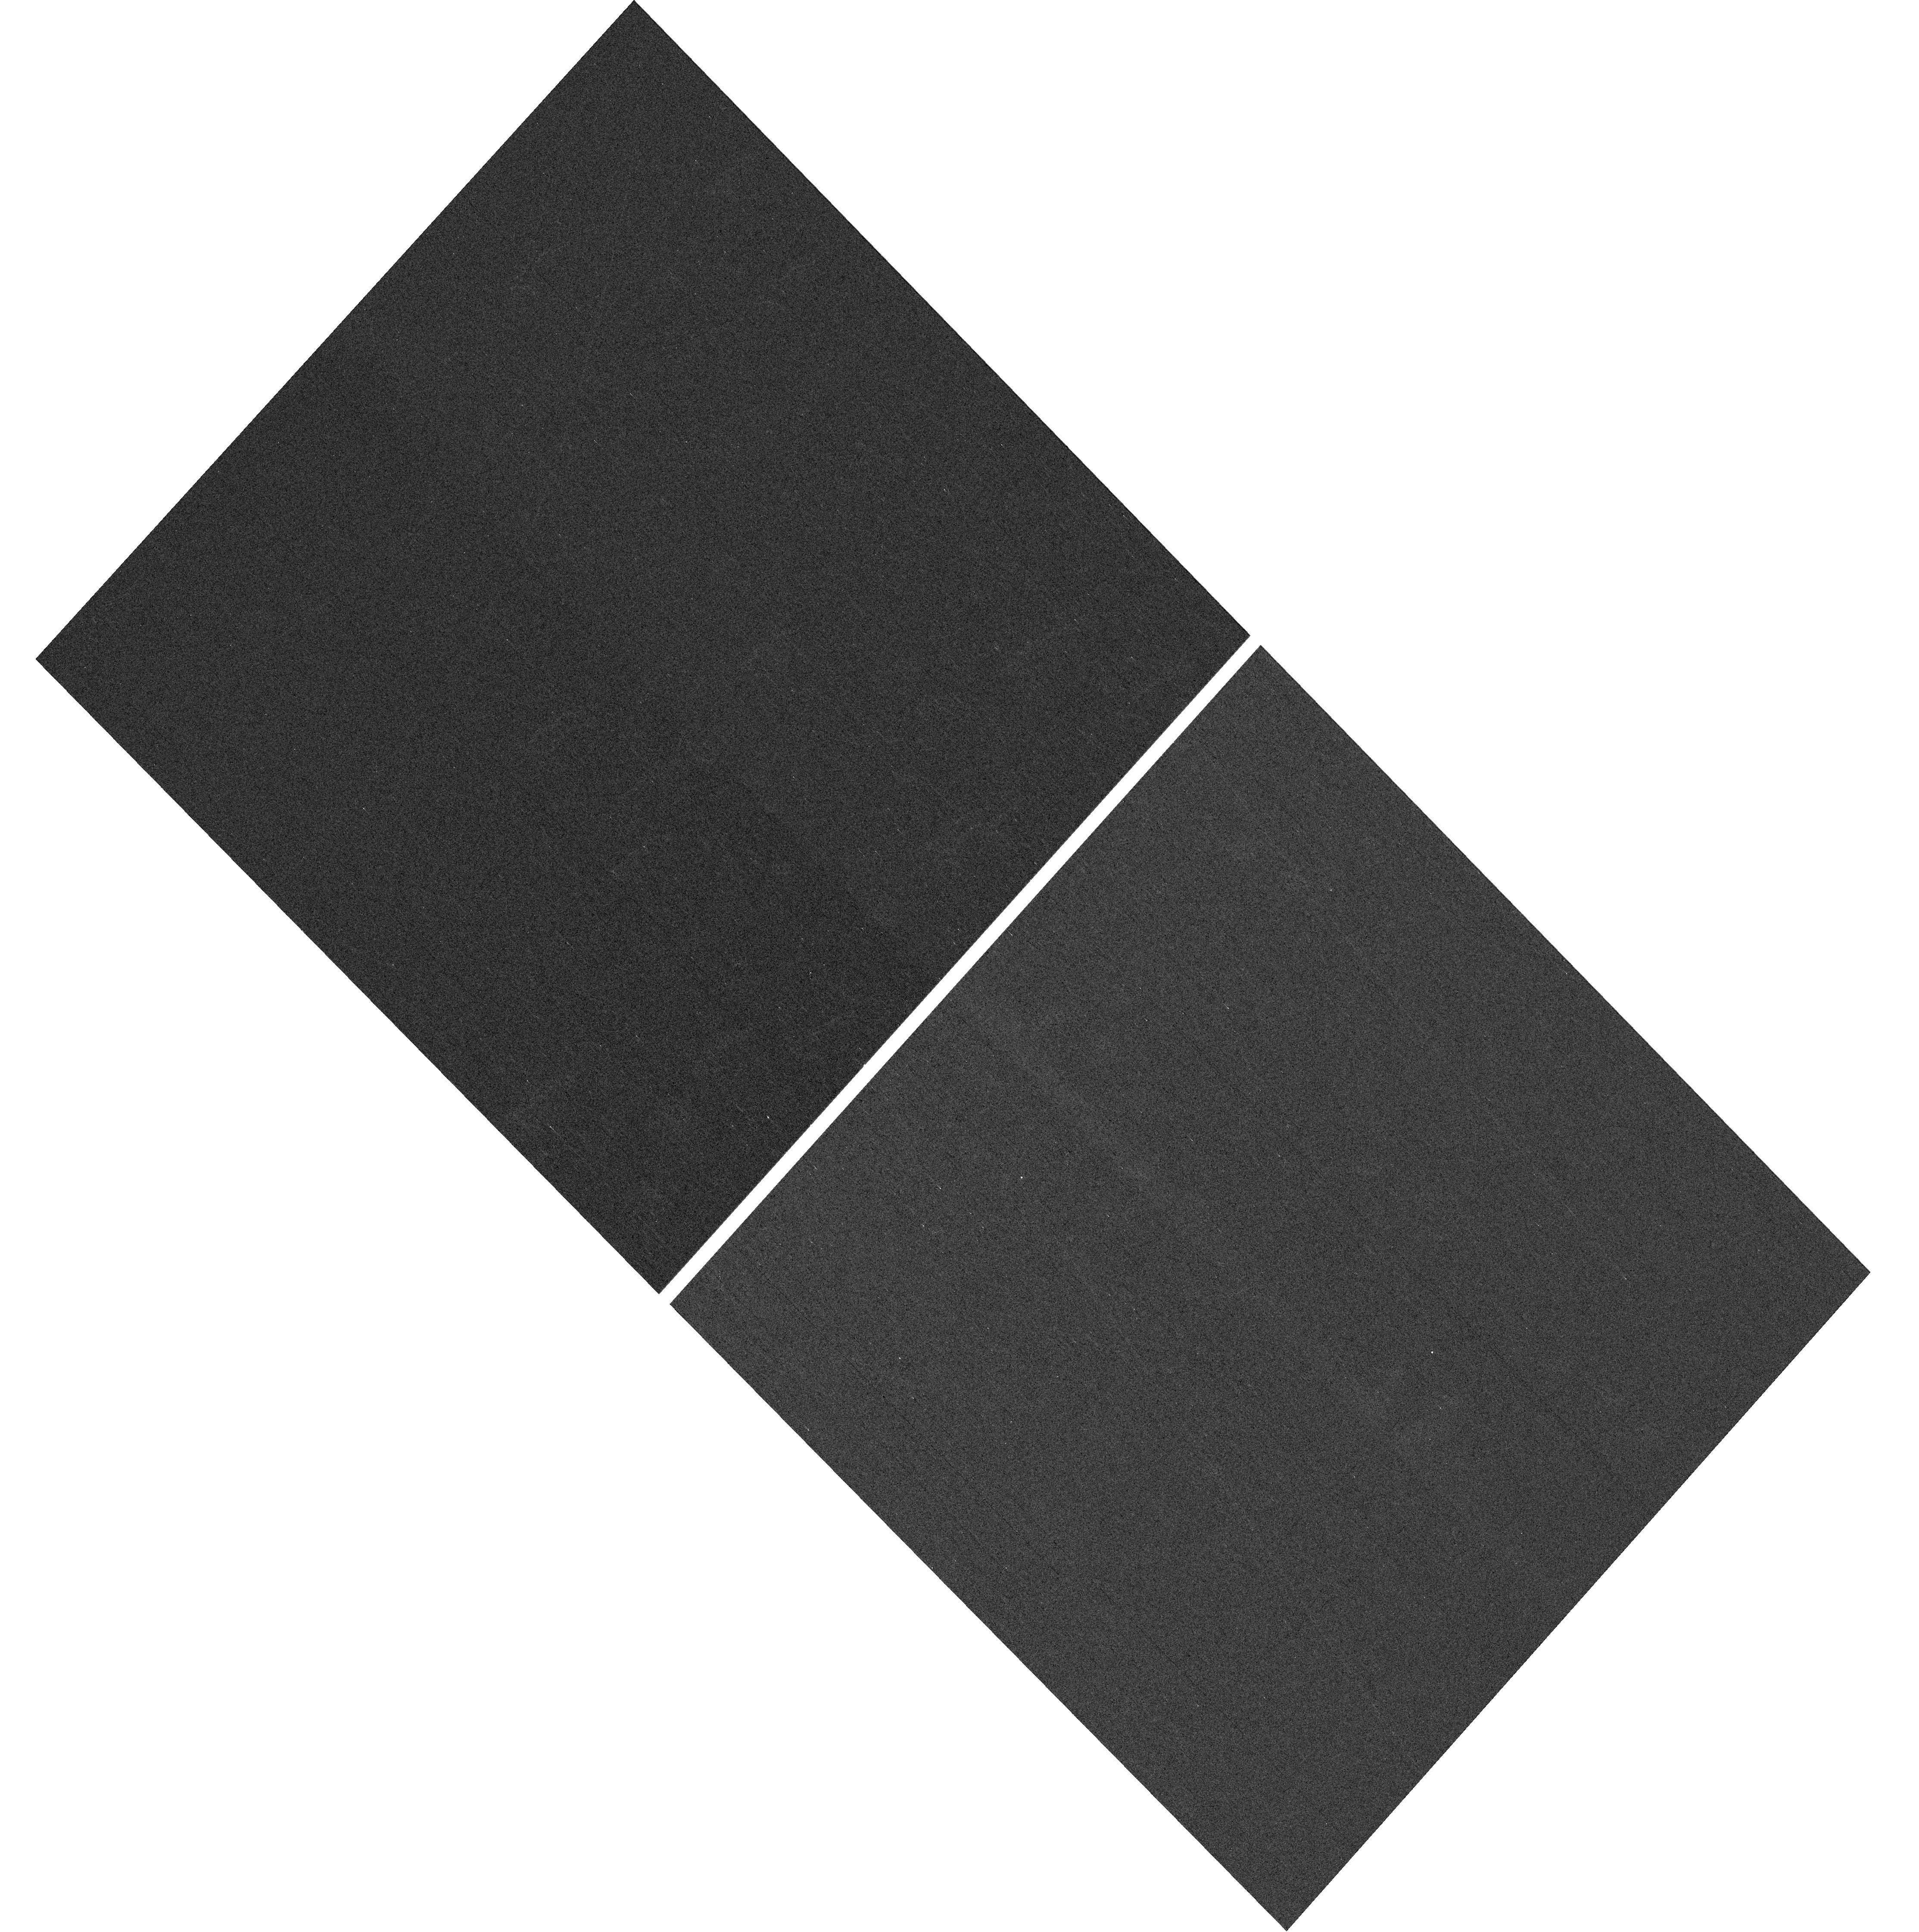
Target: NGC-188-DENSE
Instrument: WFC3/UVIS
Filter: F410M
Exposure: 7 min
Observation ID: hst_17685_03_wfc3_uvis_f410m_ifh703

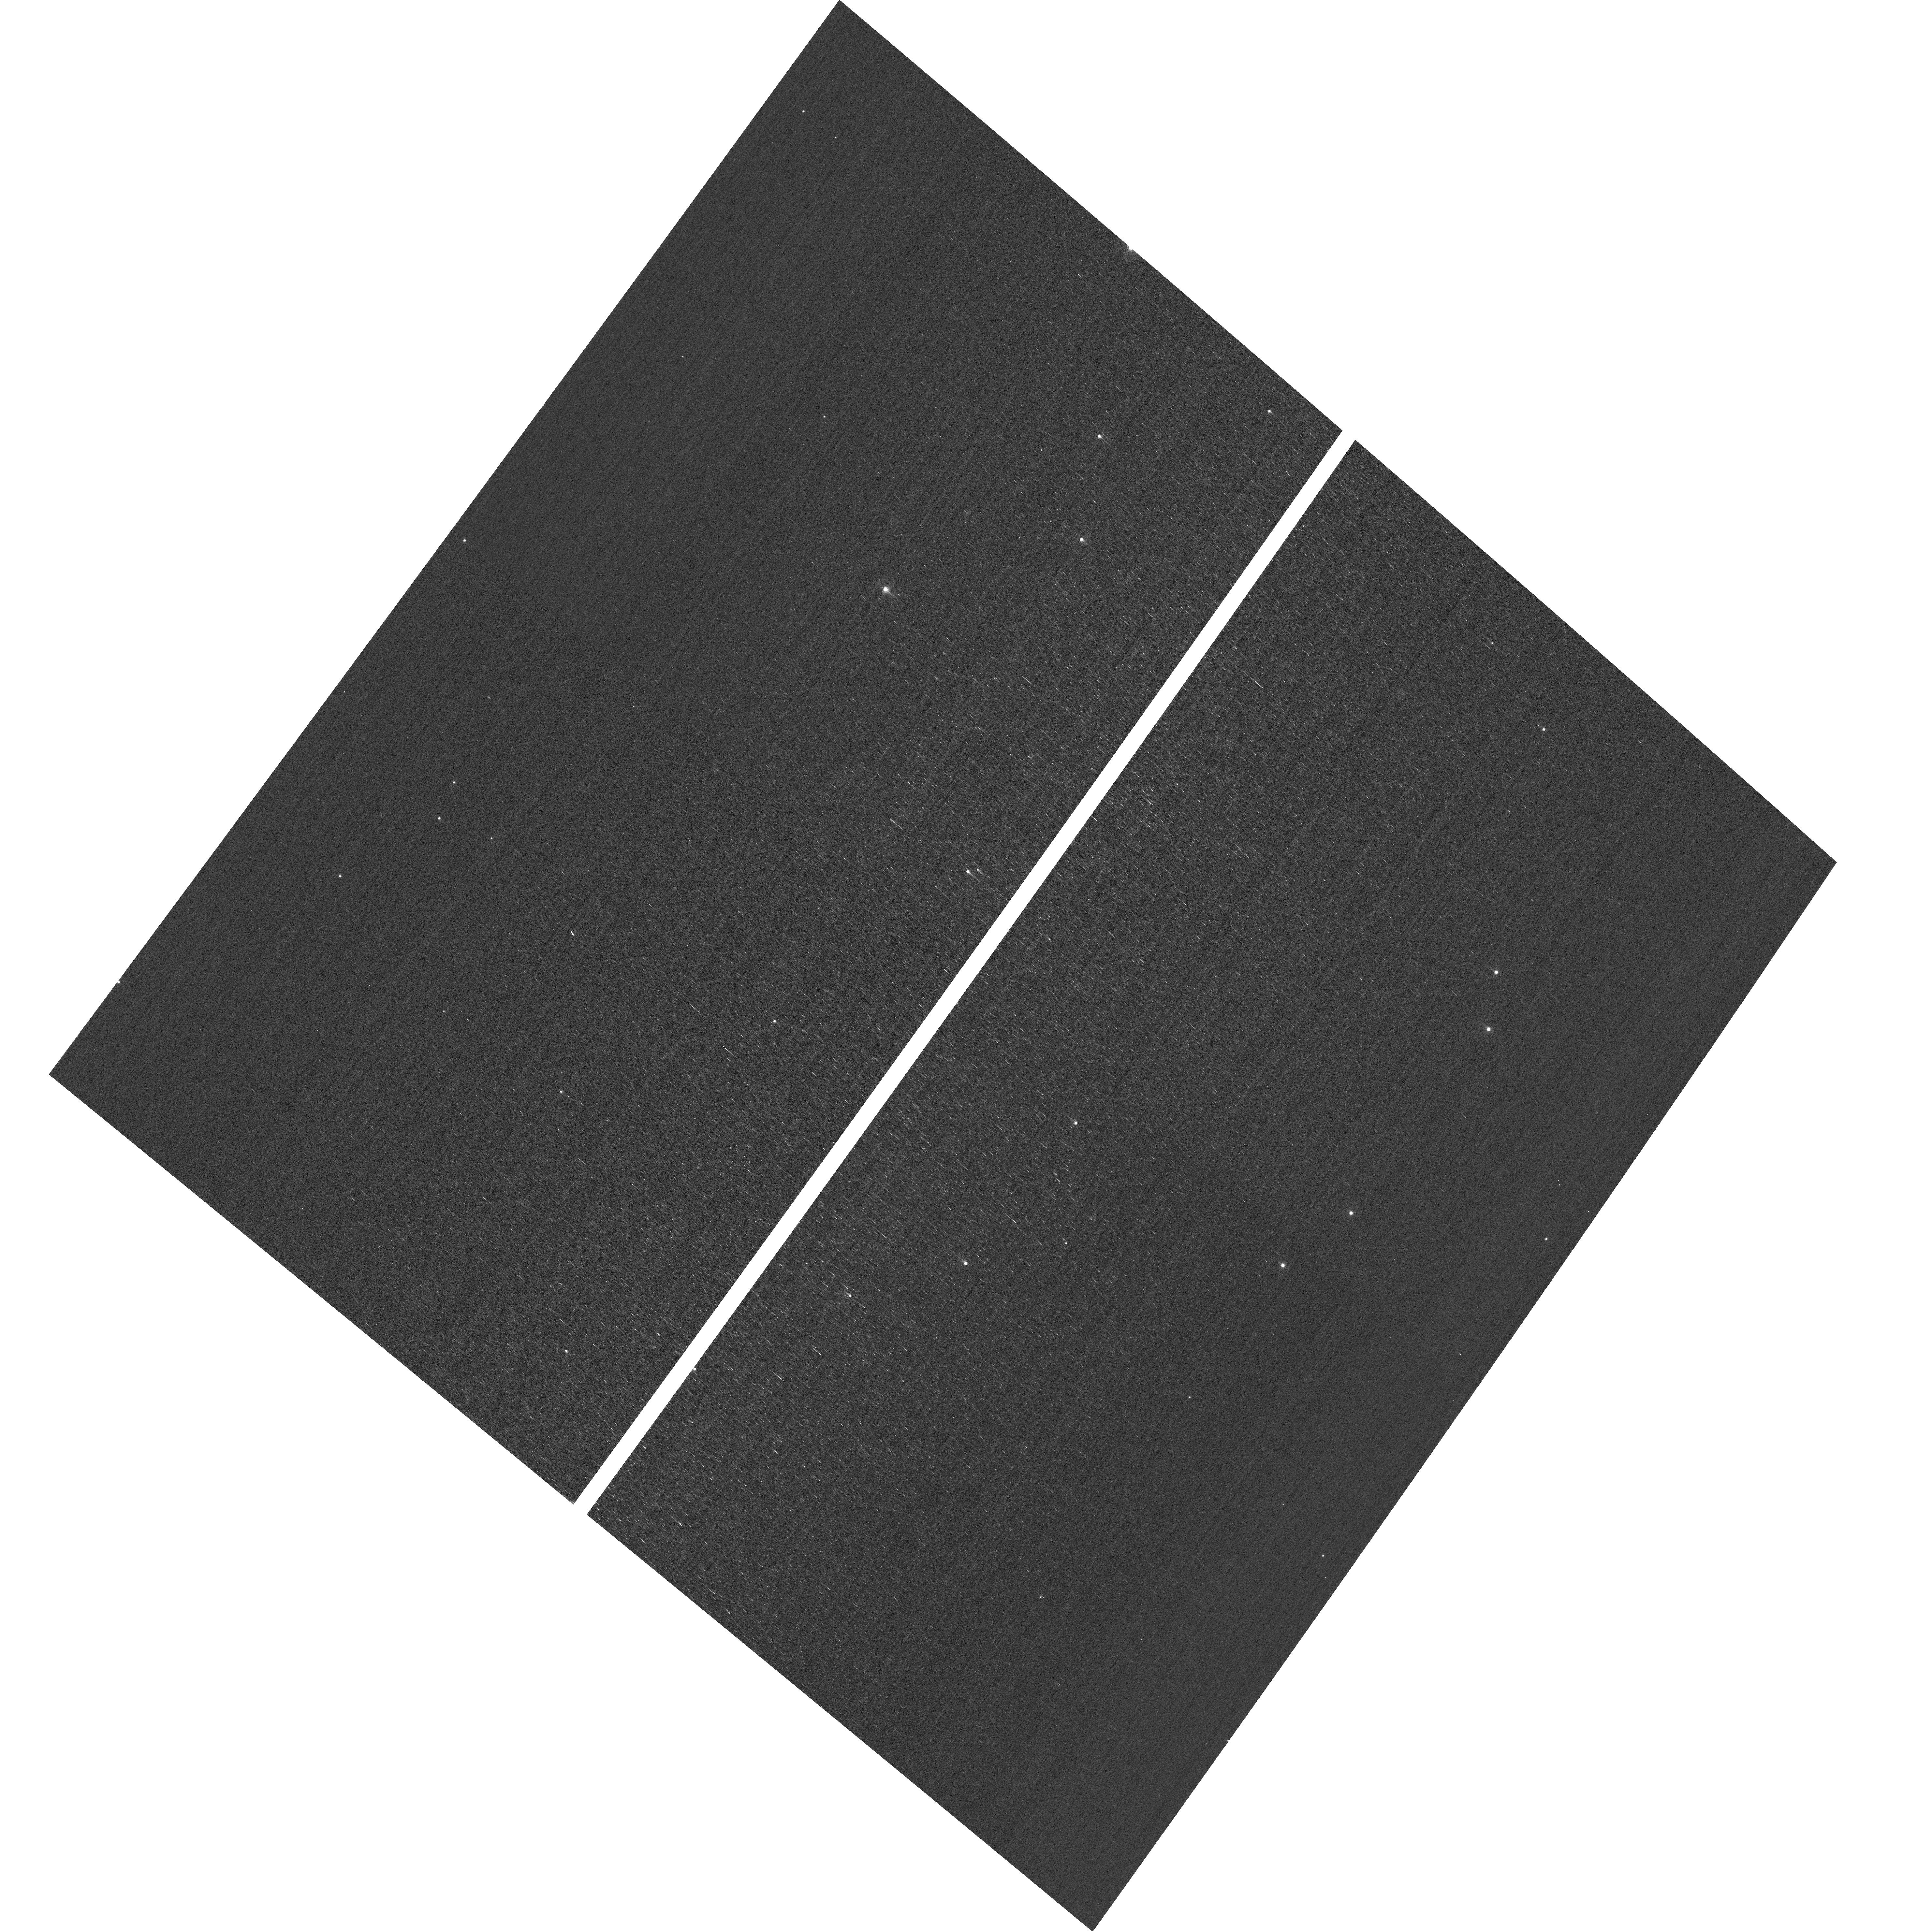
Target: field at RA 13.039°, Dec 85.239°
Instrument: ACS/WFC
Filter: F502N
Exposure: 3 min
Observation ID: hst_17685_51_acs_wfc_f502n_jfh751

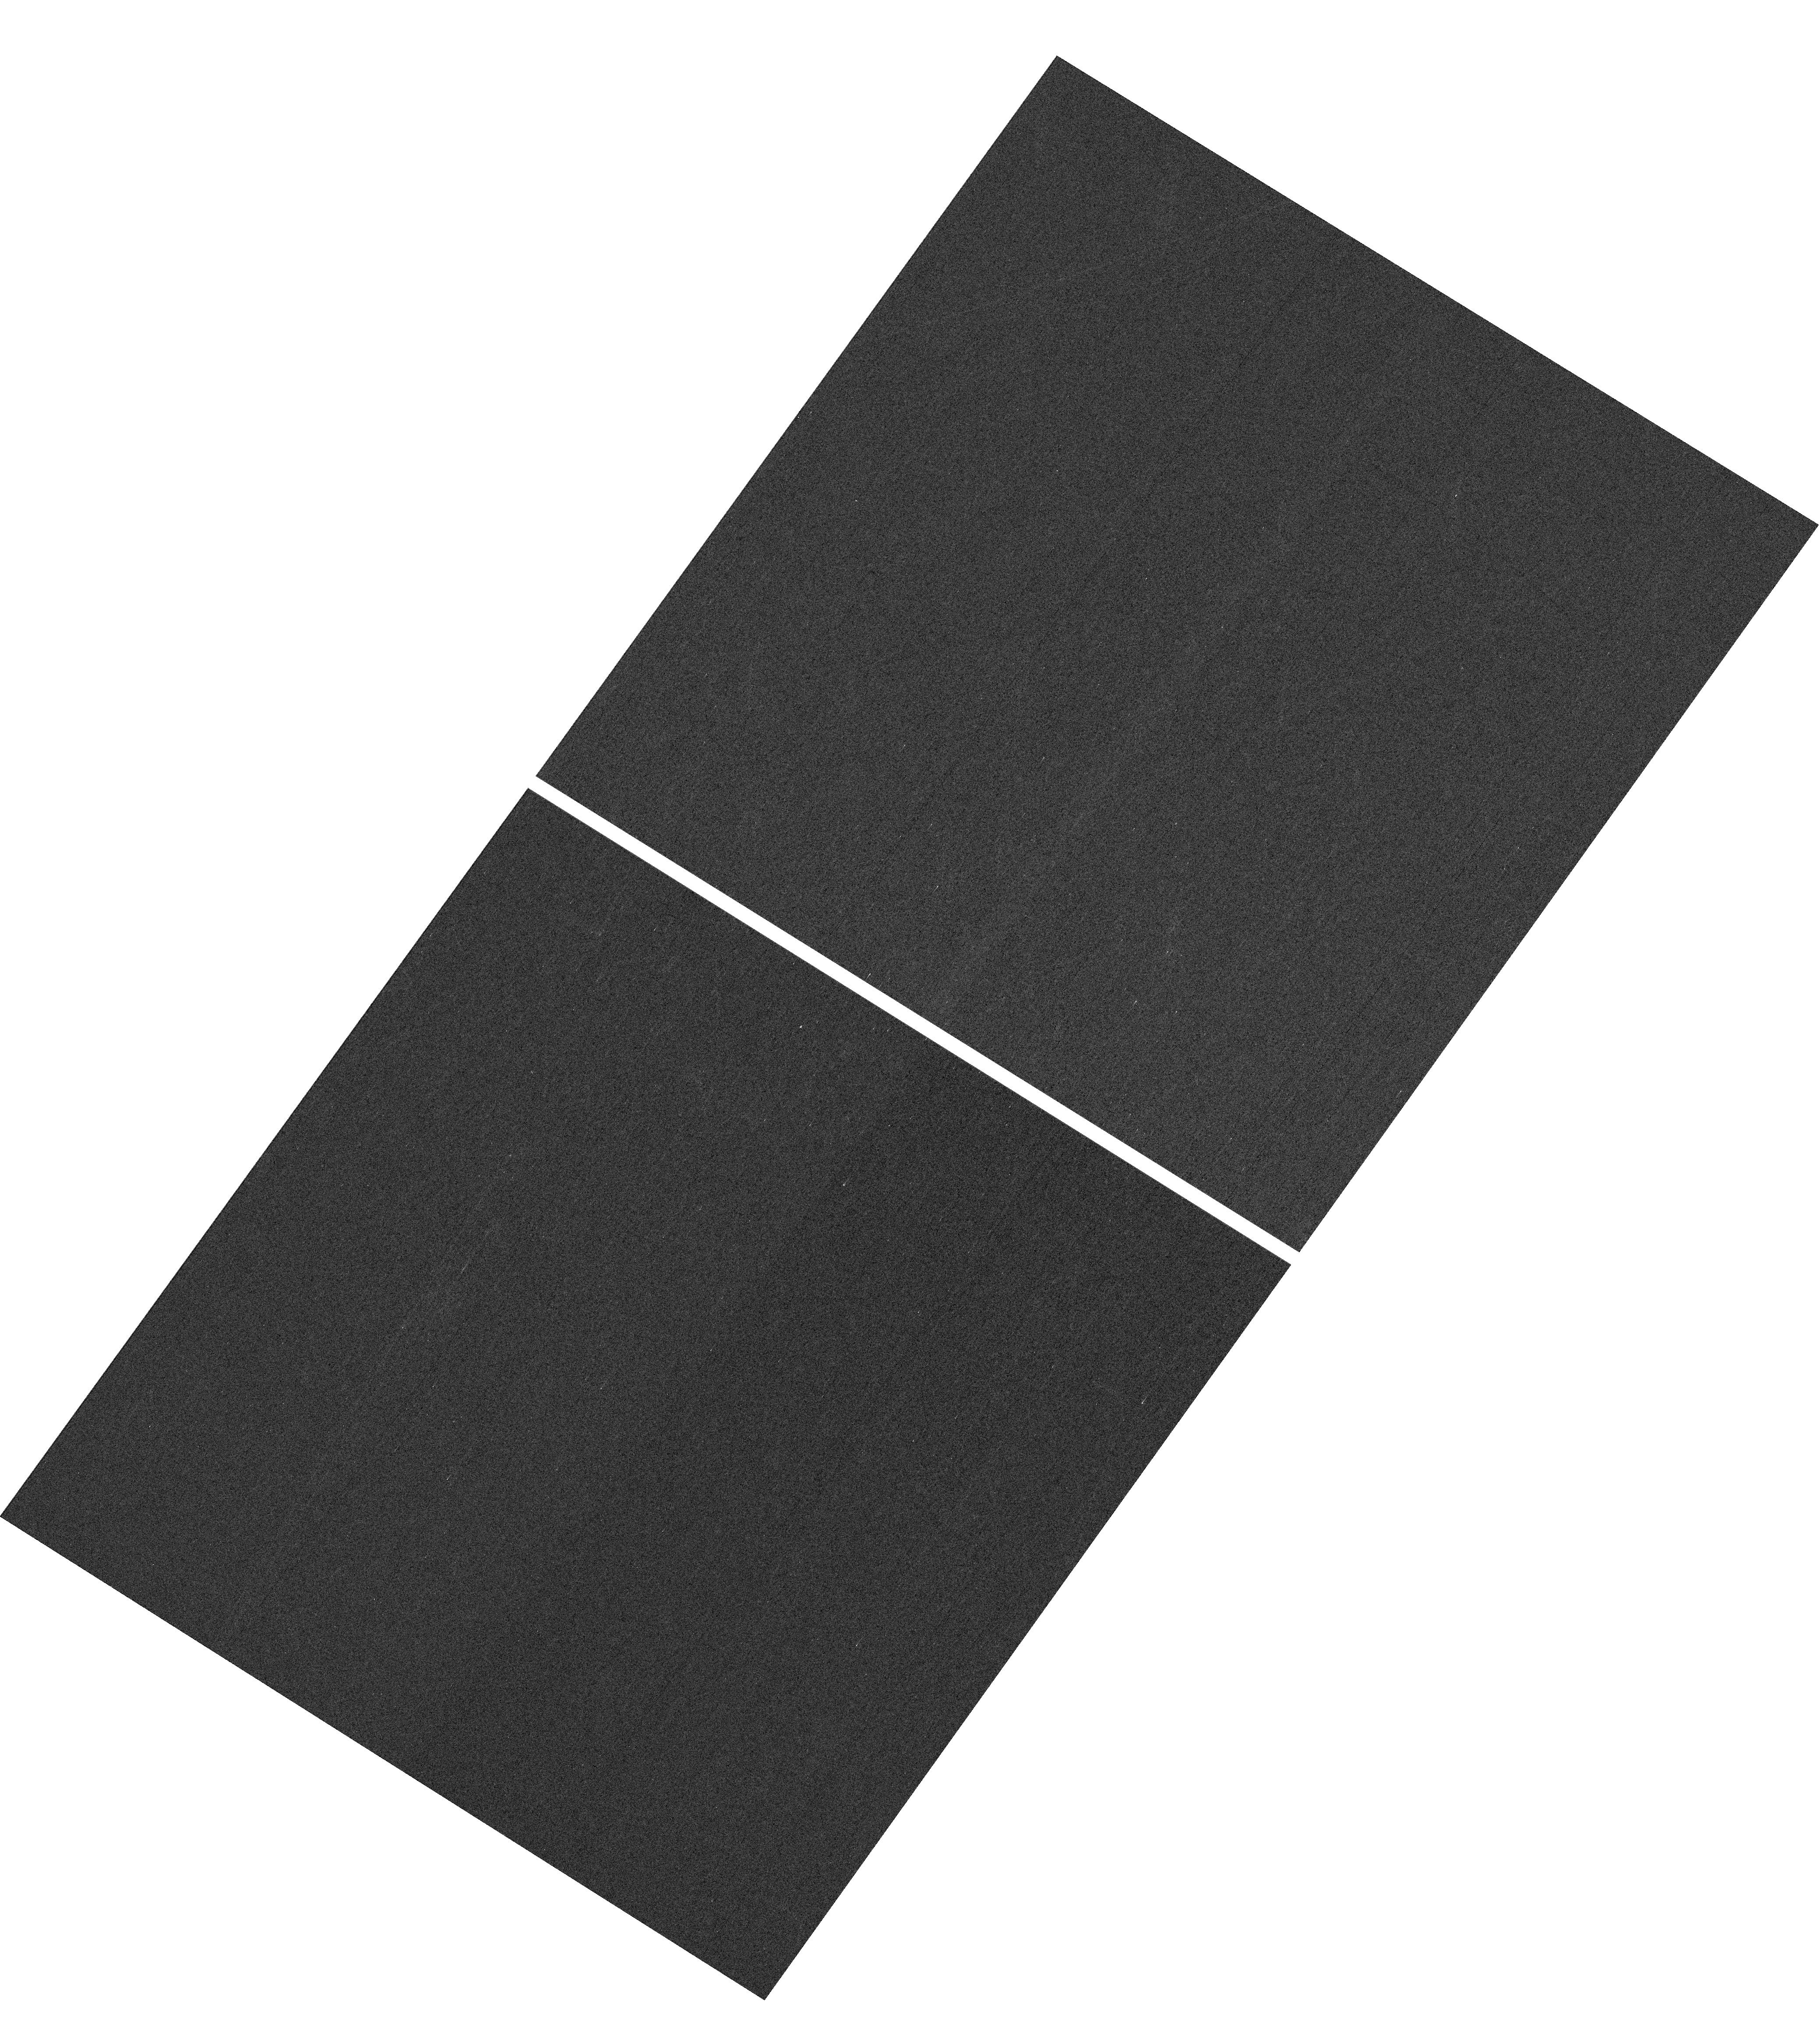
Target: NGC-188-DENSE
Instrument: WFC3/UVIS
Filter: F410M
Exposure: 7 min
Observation ID: hst_17685_01_wfc3_uvis_f410m_ifh701

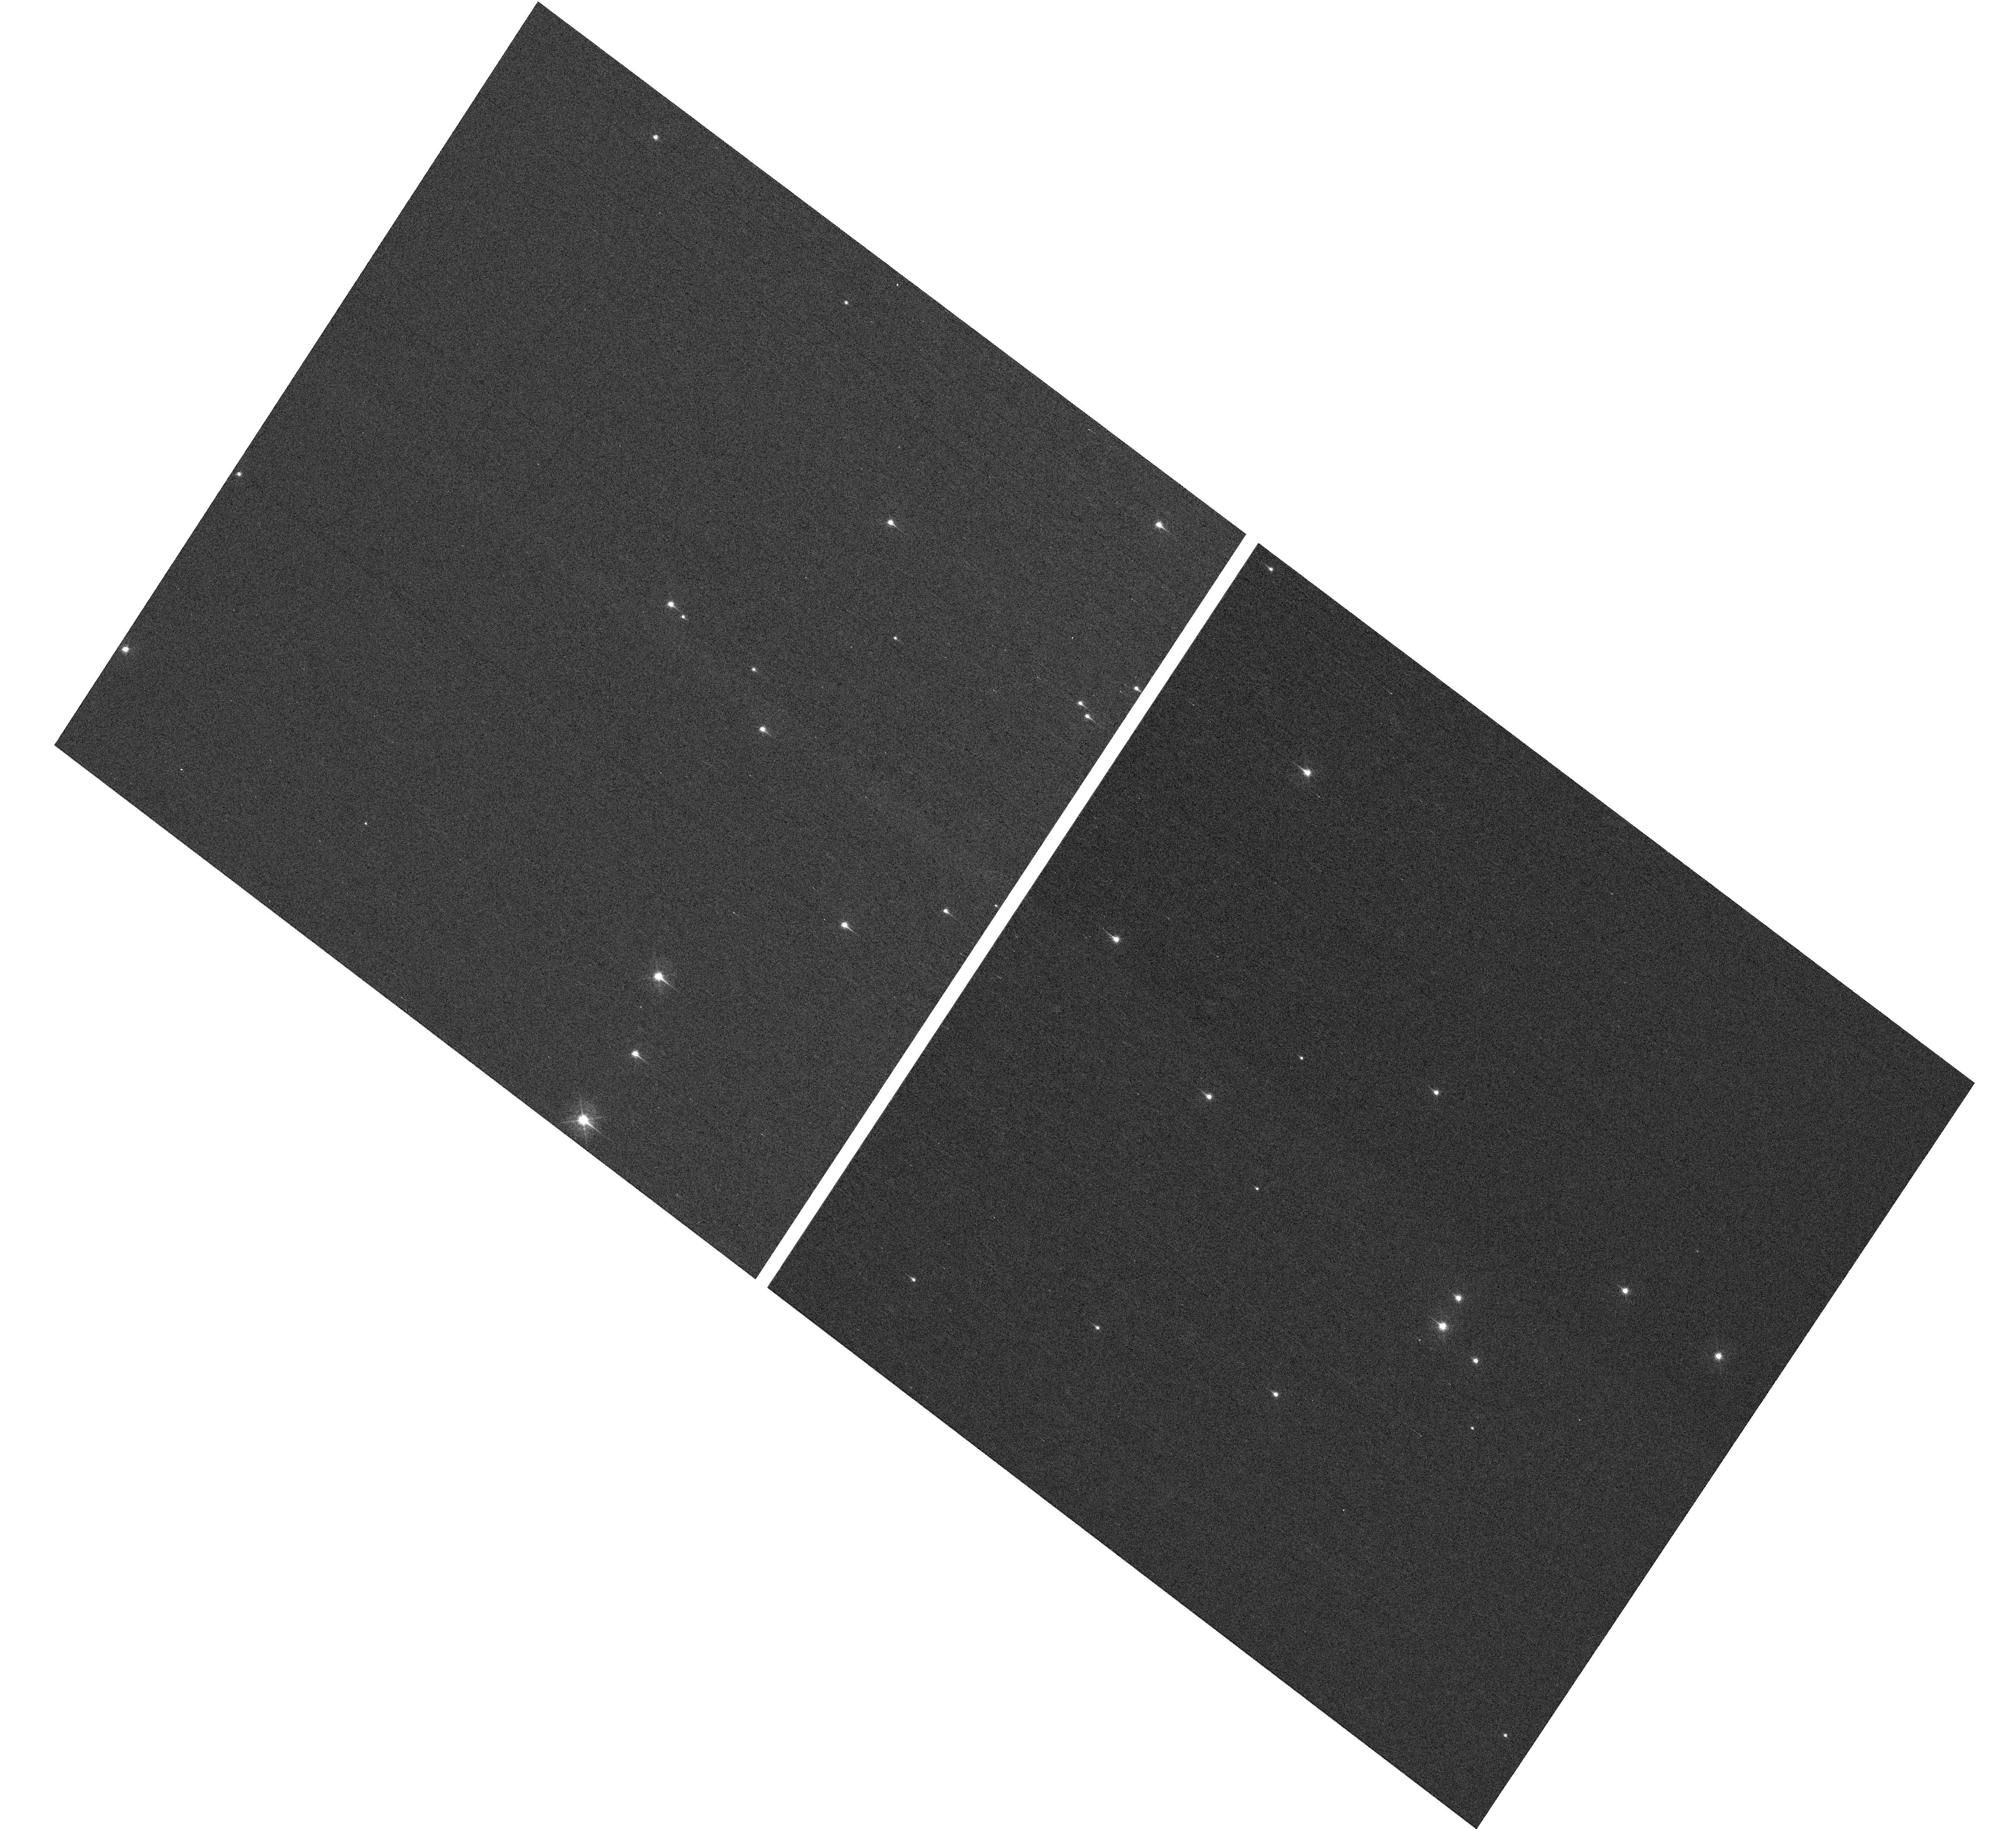
Target: NGC-188-DENSE
Instrument: WFC3/UVIS
Filter: F410M
Exposure: 7 min
Observation ID: hst_17685_06_wfc3_uvis_f410m_ifh706

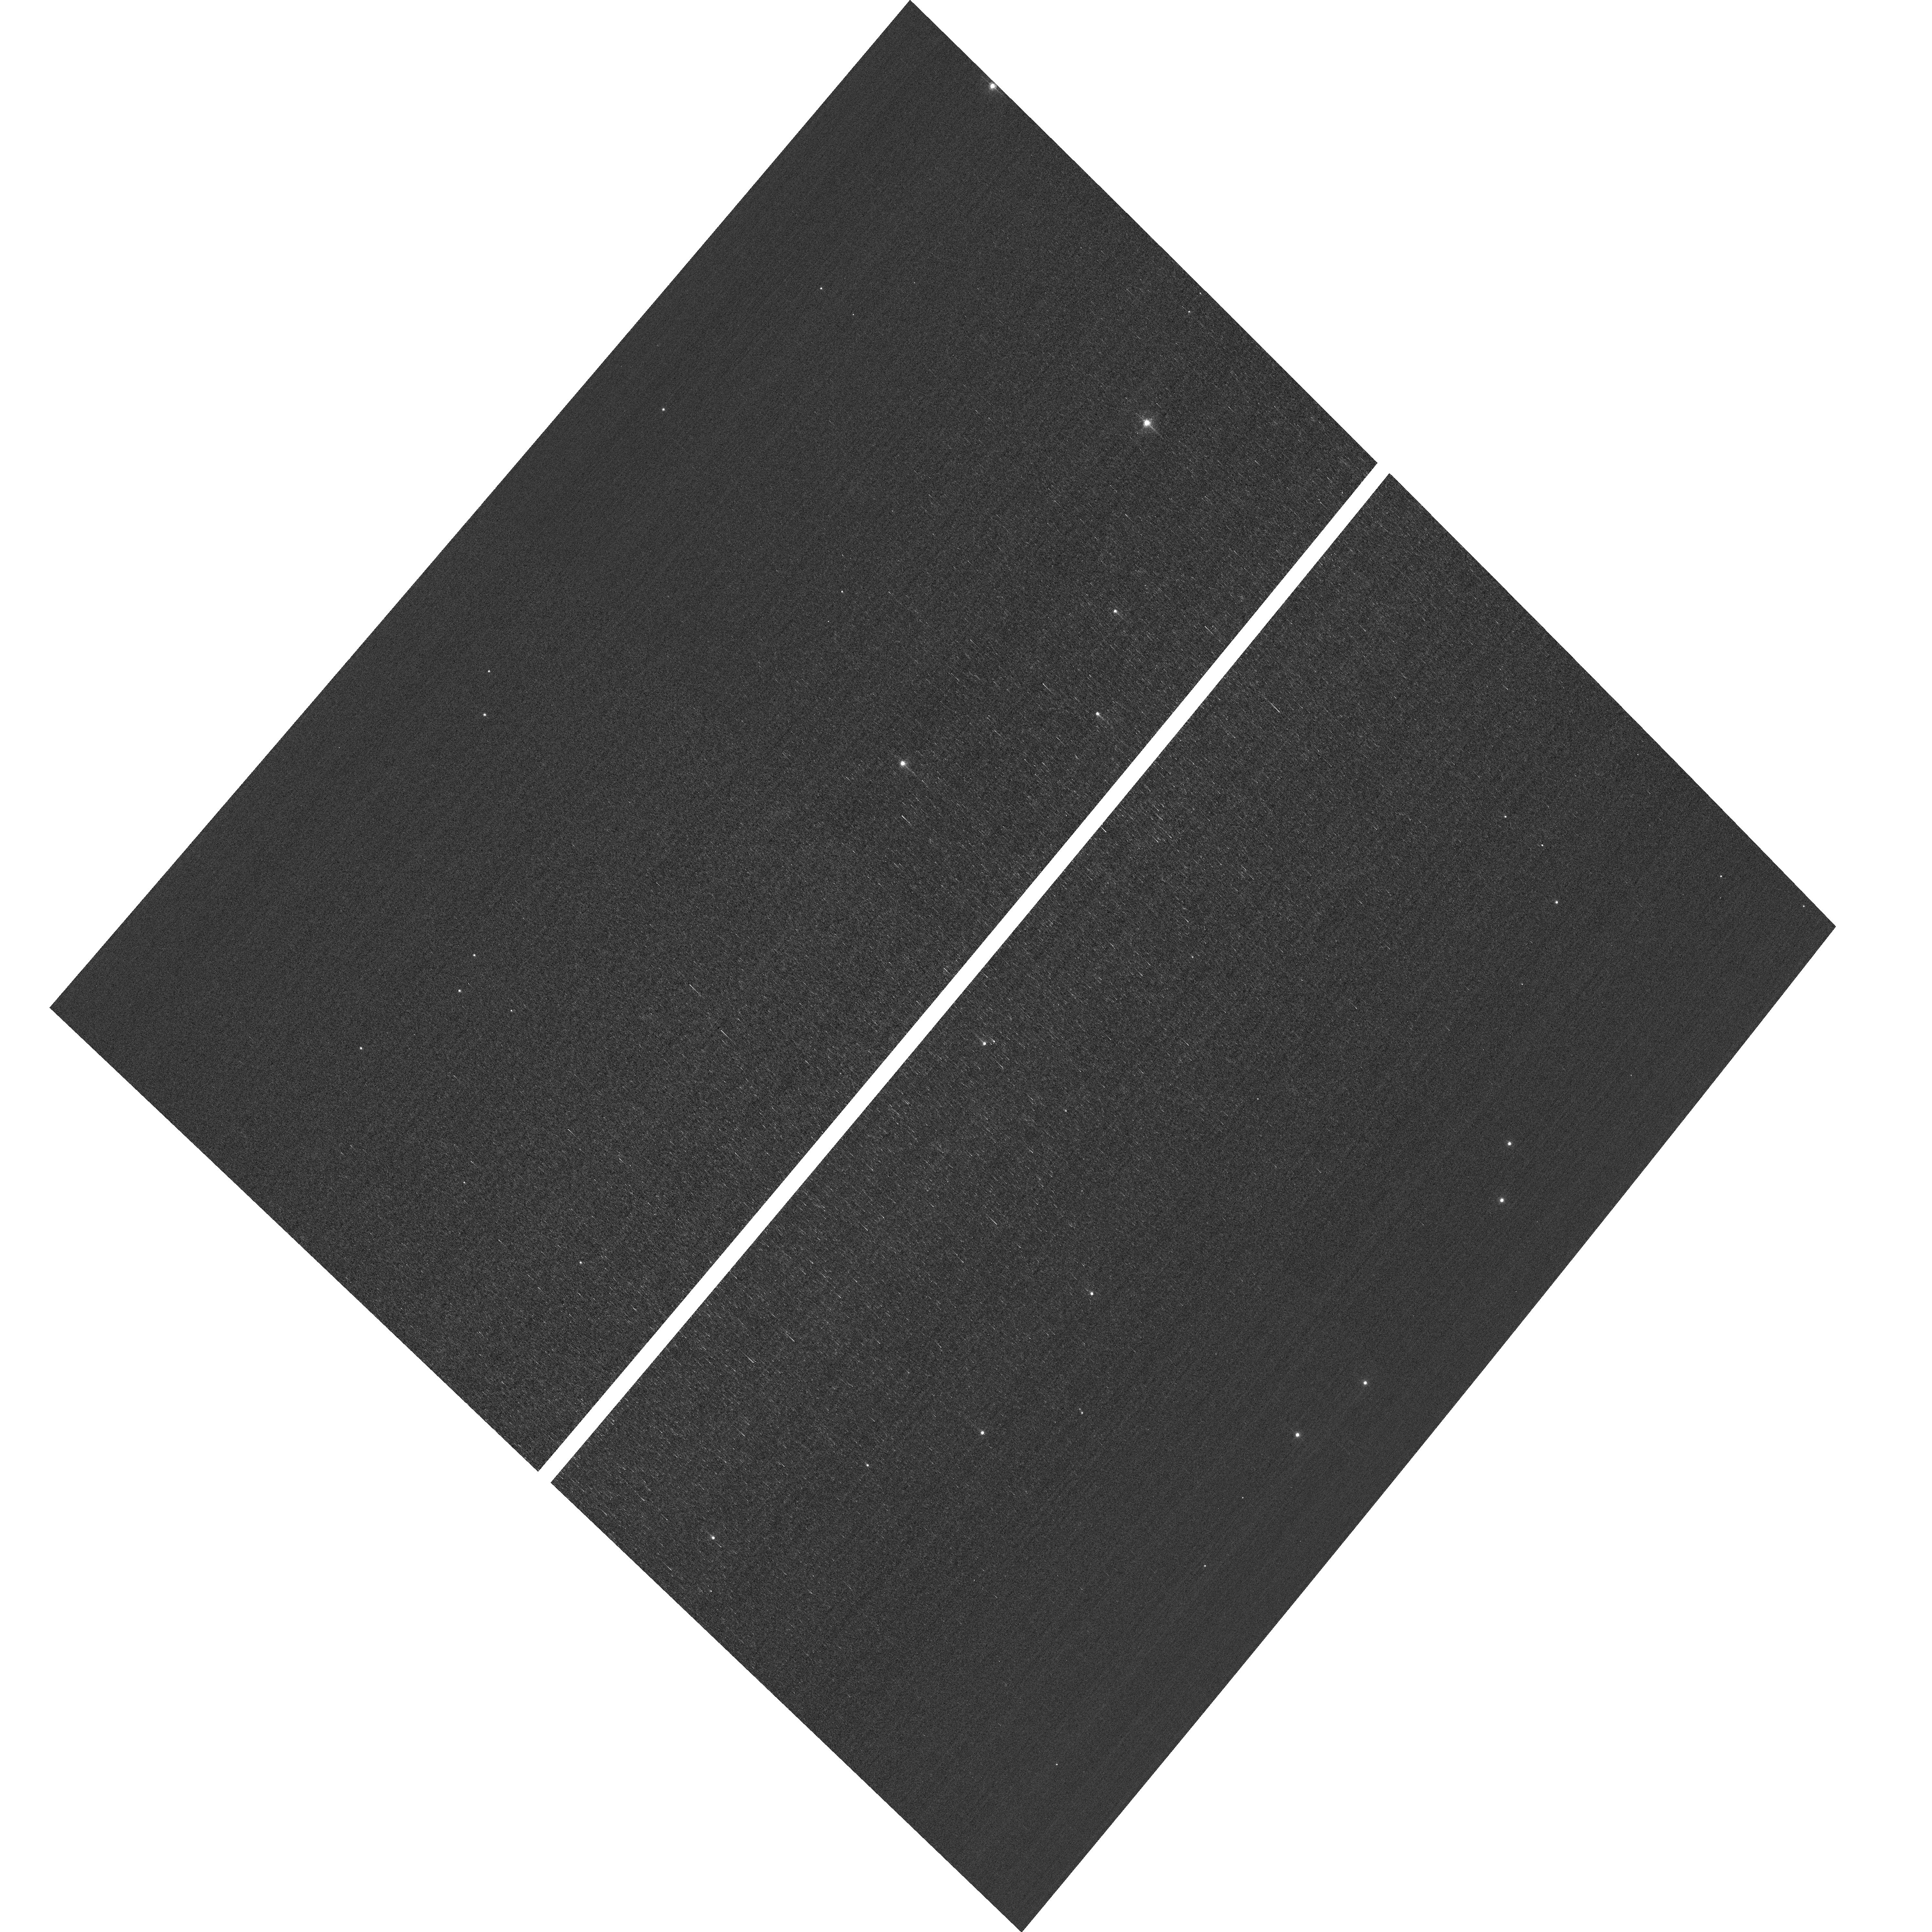
Target: field at RA 13.050°, Dec 85.246°
Instrument: ACS/WFC
Filter: F502N
Exposure: 3 min
Observation ID: hst_17685_53_acs_wfc_f502n_jfh753

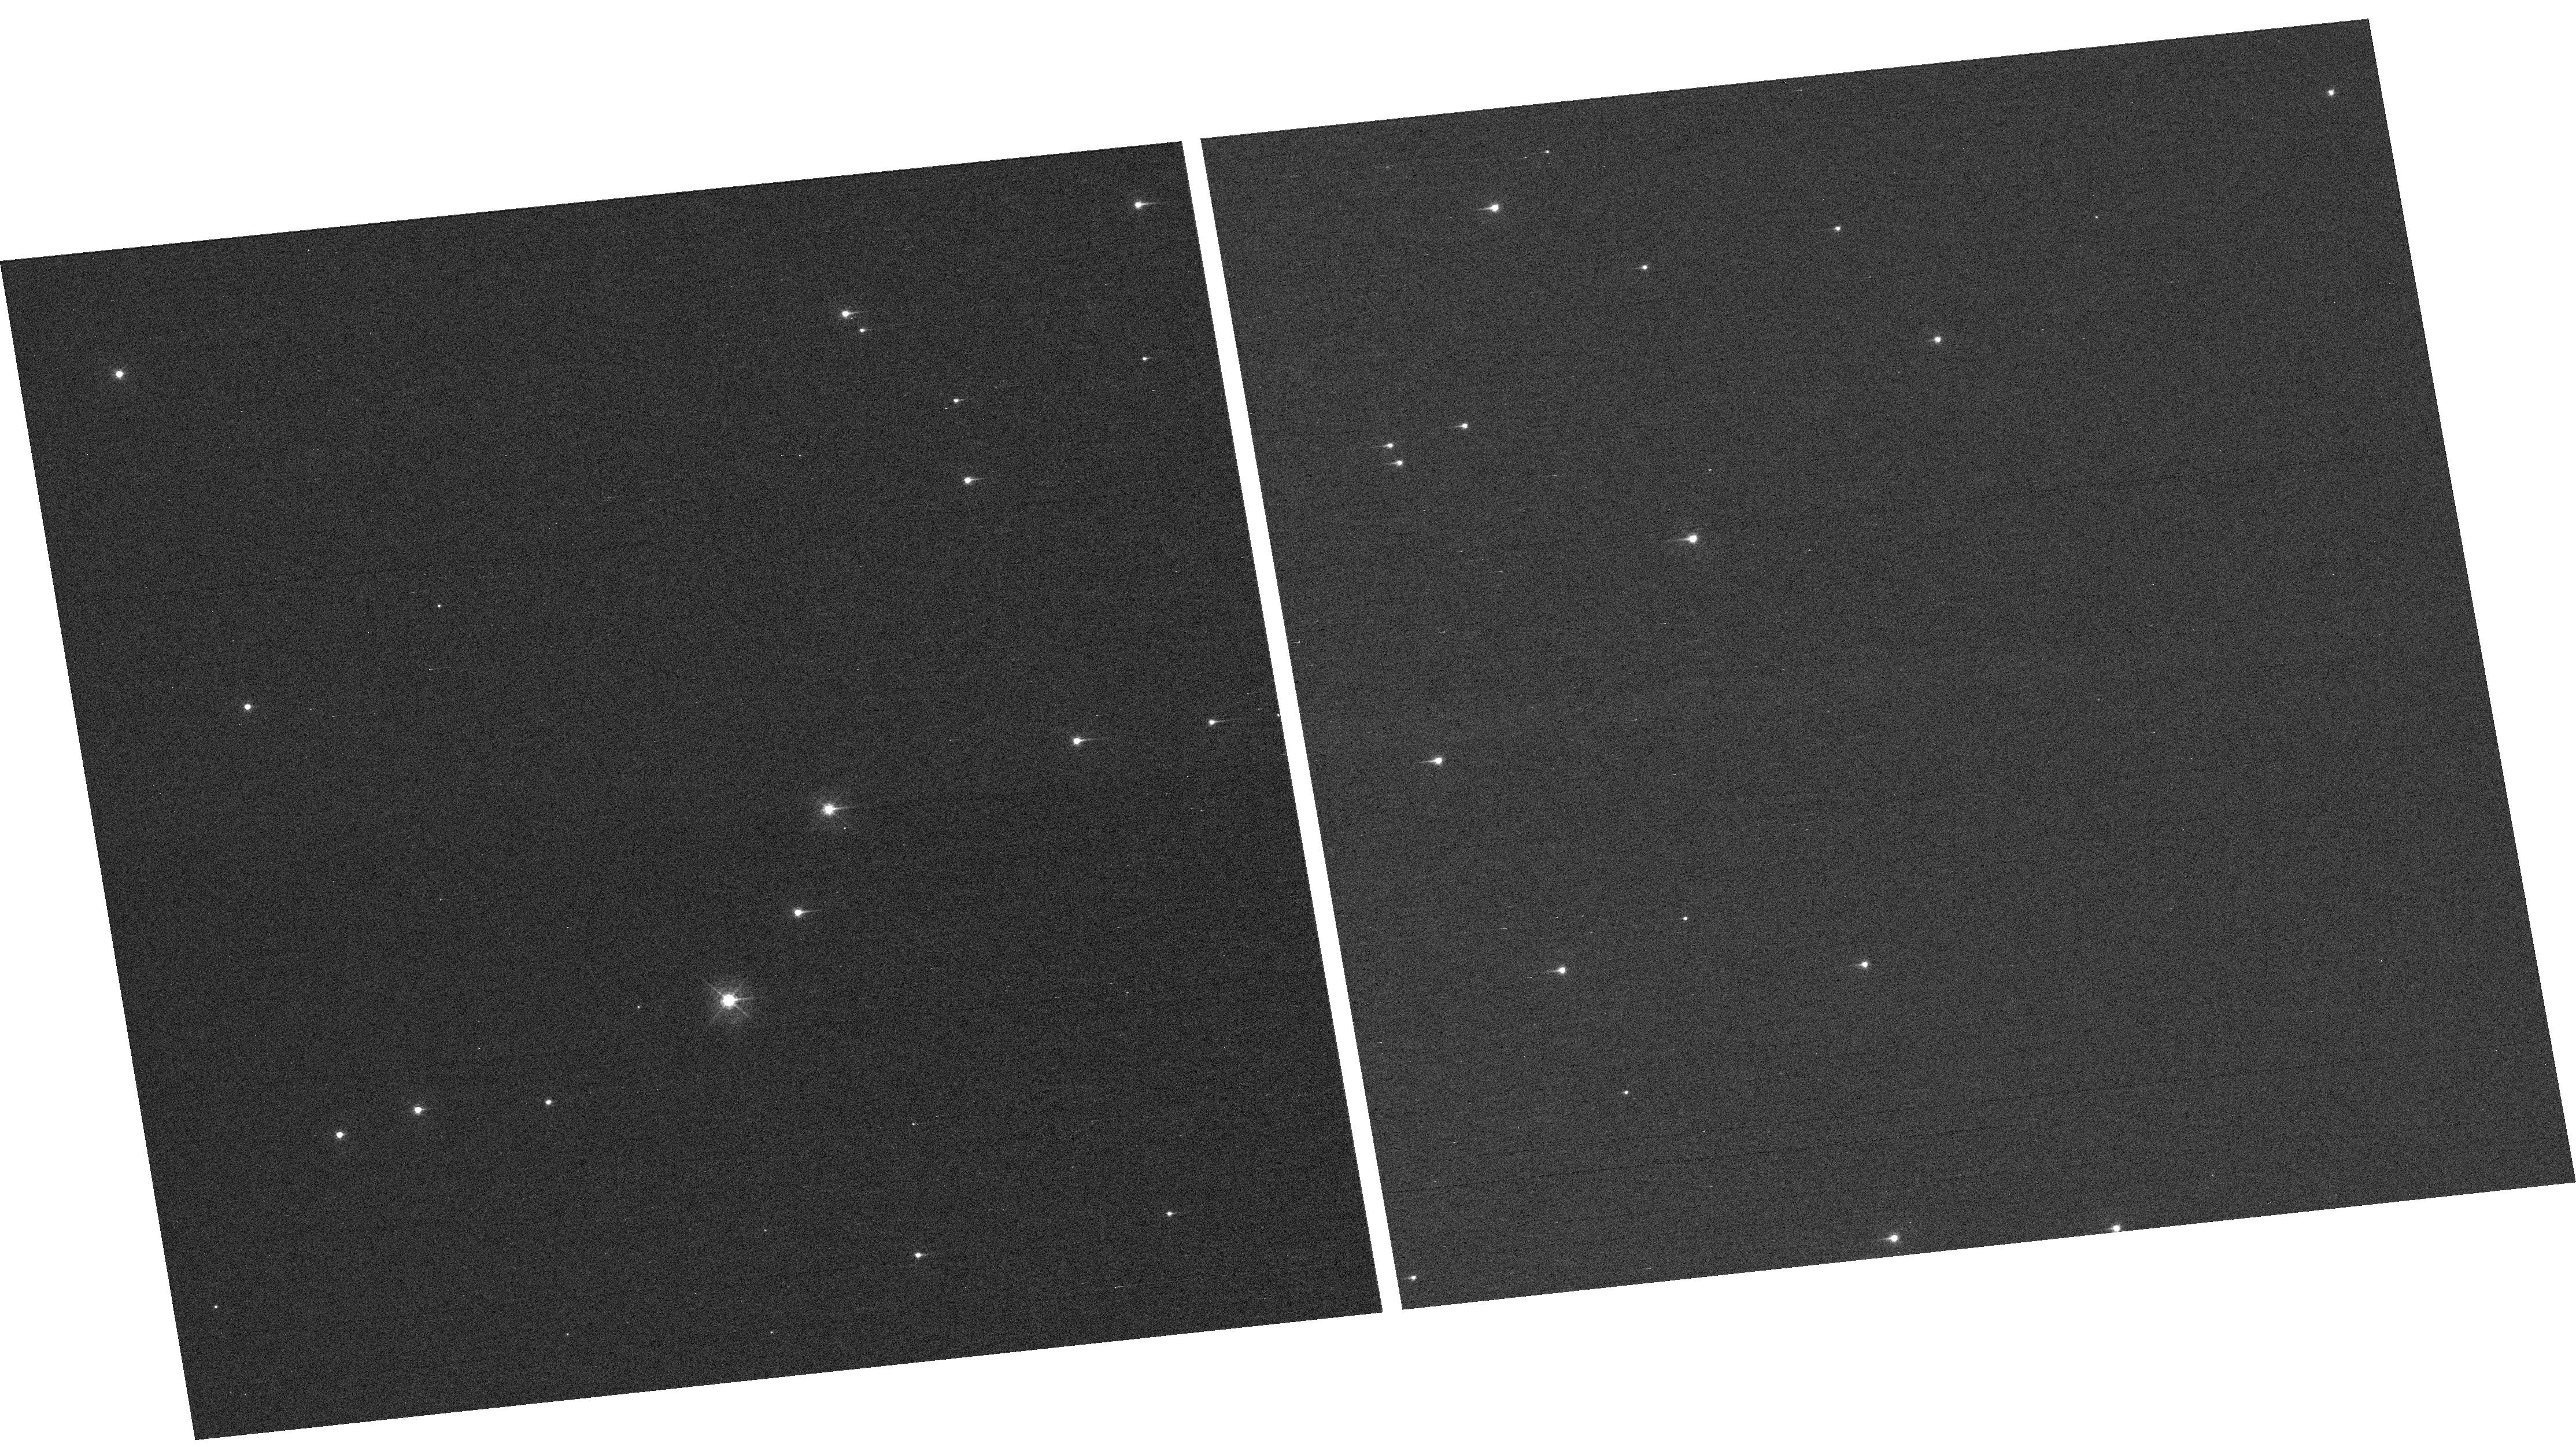
Target: NGC-188-DENSE
Instrument: WFC3/UVIS
Filter: F410M
Exposure: 7 min
Observation ID: hst_17685_02_wfc3_uvis_f410m_ifh702

HST Cycle 32 Focus & Optical Monitor (PI: Dressel, Linda L.)

Utilize WFC3/UVIS and ACS/WFC in parallel to observe stellar cluster members with multiple exposures over an orbit. Phase retrieval performed on the PSF in each image will be used to measure focus, with the ability to explore apparent coma, astigmatism, and third order spherical changes in WFC3. The goals are to 1) monitor the optical telescope assembly focal length for the purposes of maintaining focus within science tolerances and 2) determine focus offsets between the imagers and identify any science instrument-specific focus behavior and dependencies.